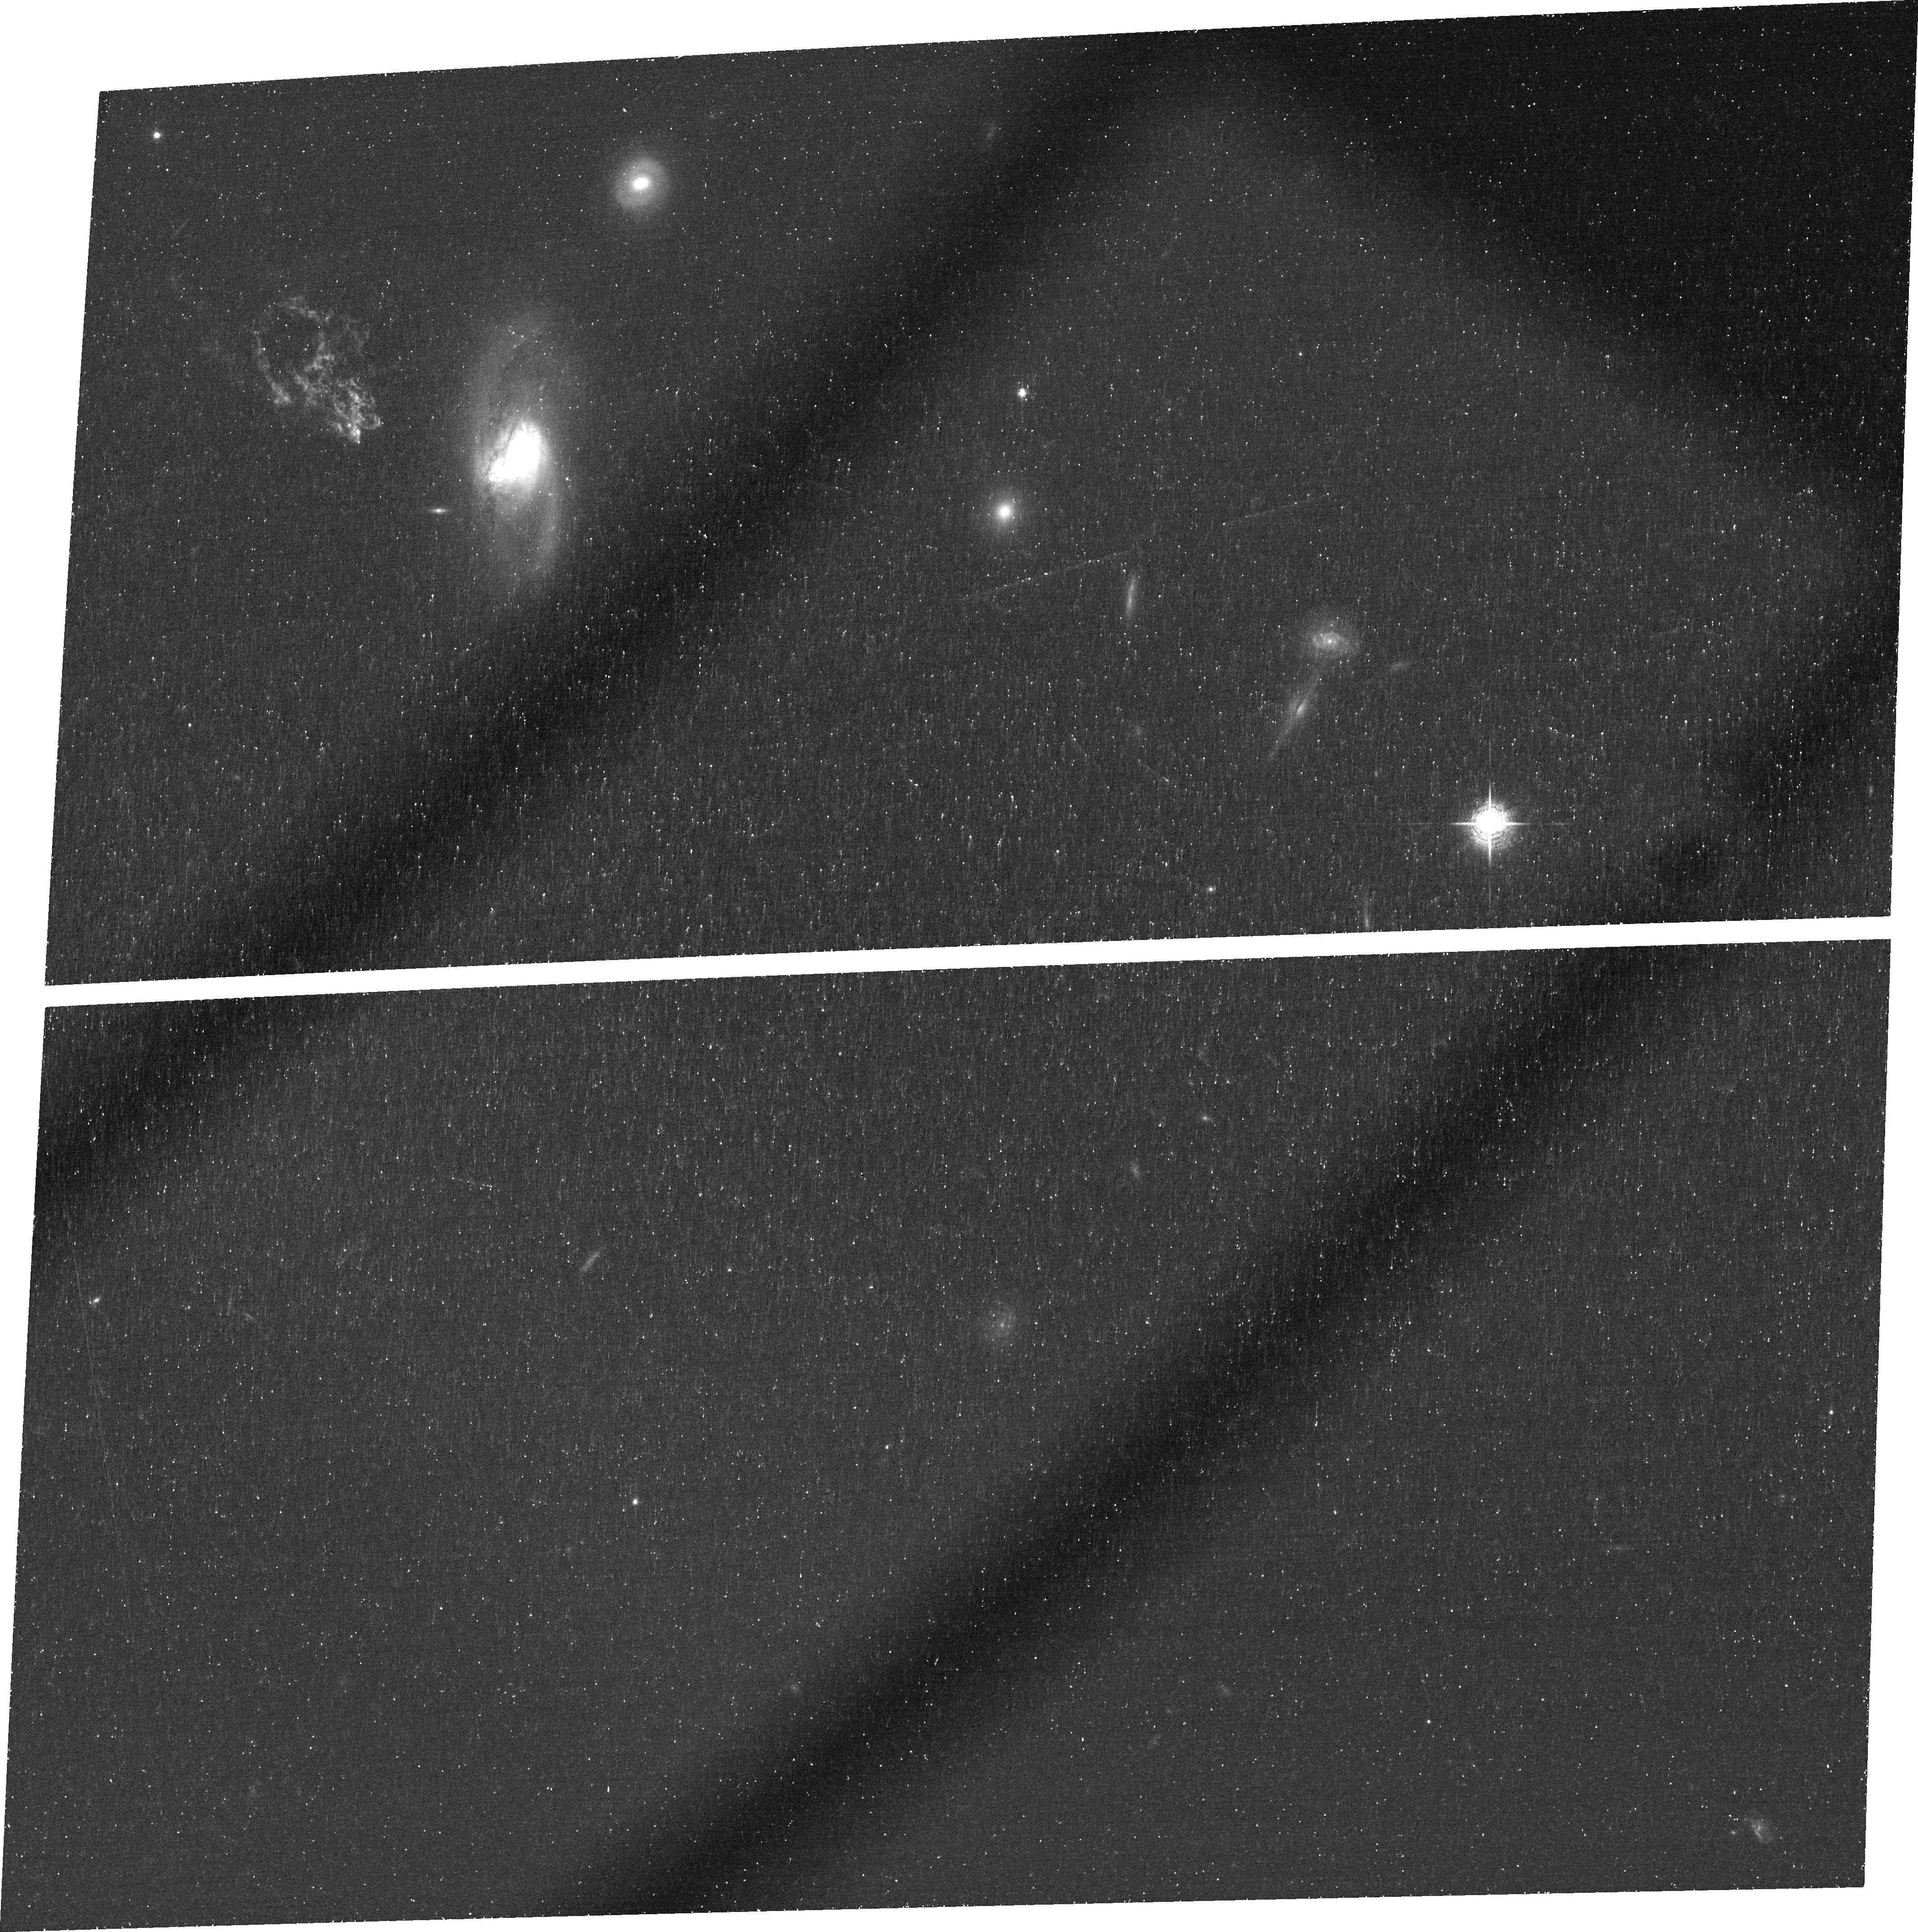
Target: SDSSJ094103.80+344334.2. Instrument: ACS/WFC. Filter: FR716N. Exposure: 46 min. Observation ID: jb5602020

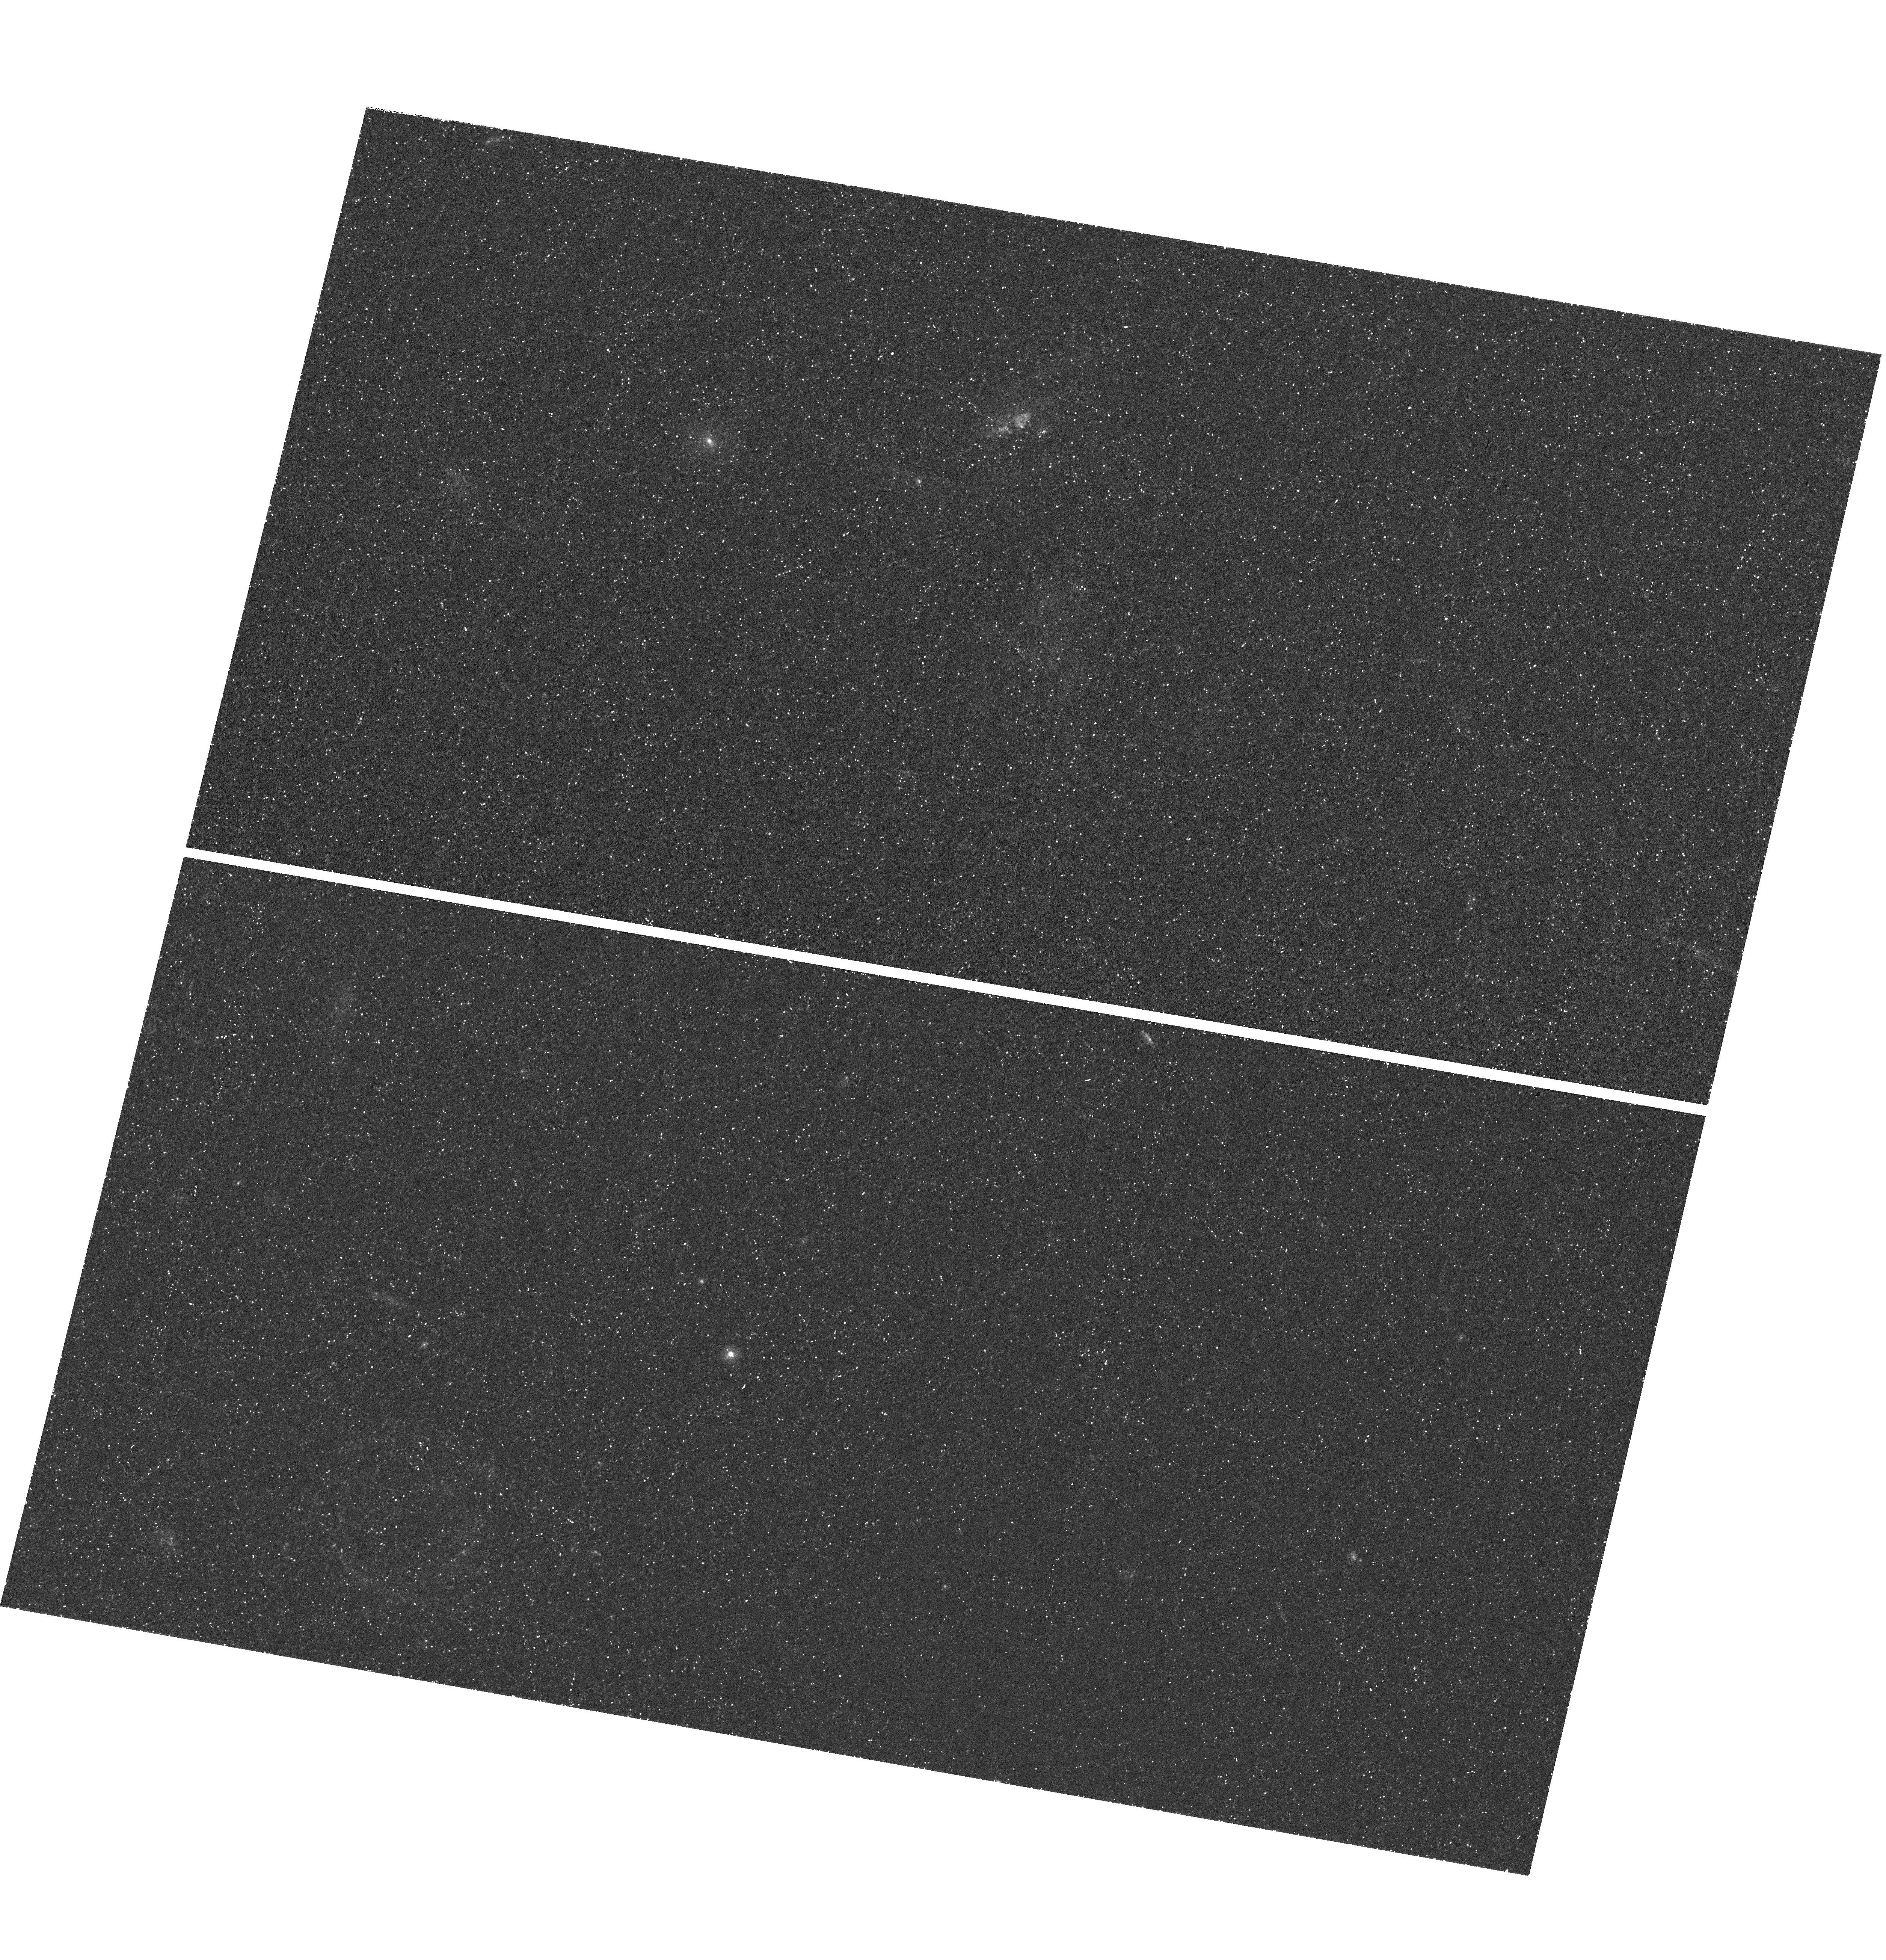
Target: SDSSJ094103.80+344334.2. Instrument: WFC3/UVIS. Filter: F225W. Exposure: 49 min. Observation ID: hst_11620_03_wfc3_uvis_f225w_ib5603

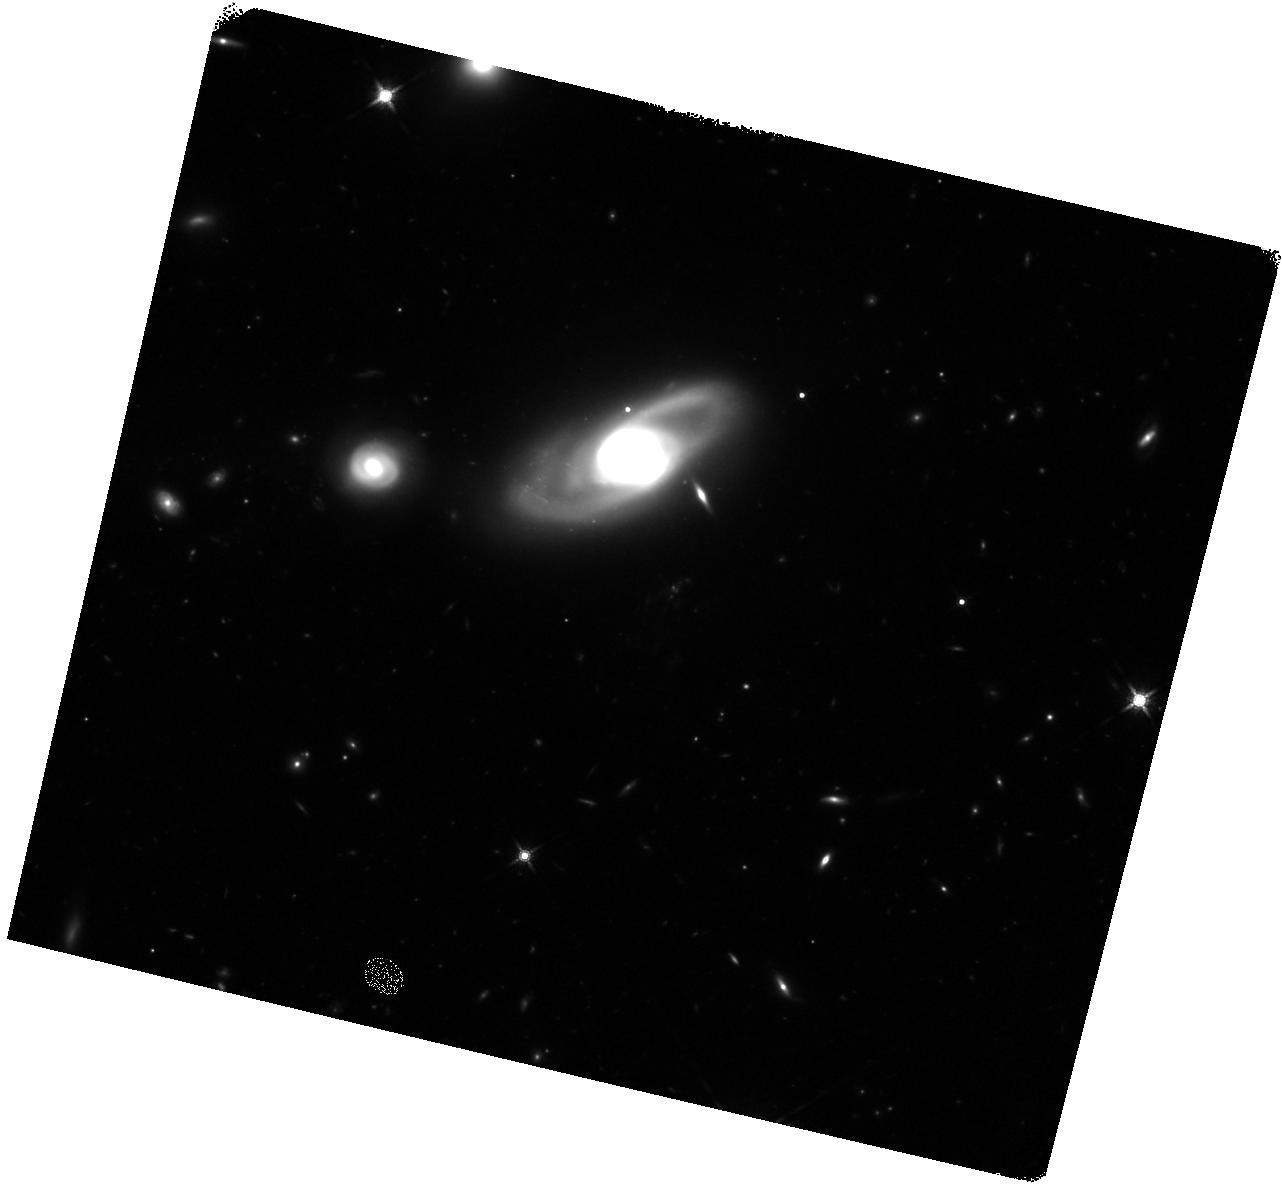
Target: SDSSJ094103.80+344334.2. Instrument: WFC3/IR. Filter: F160W. Exposure: 45 min. Observation ID: hst_11620_03_wfc3_ir_f160w_ib5603

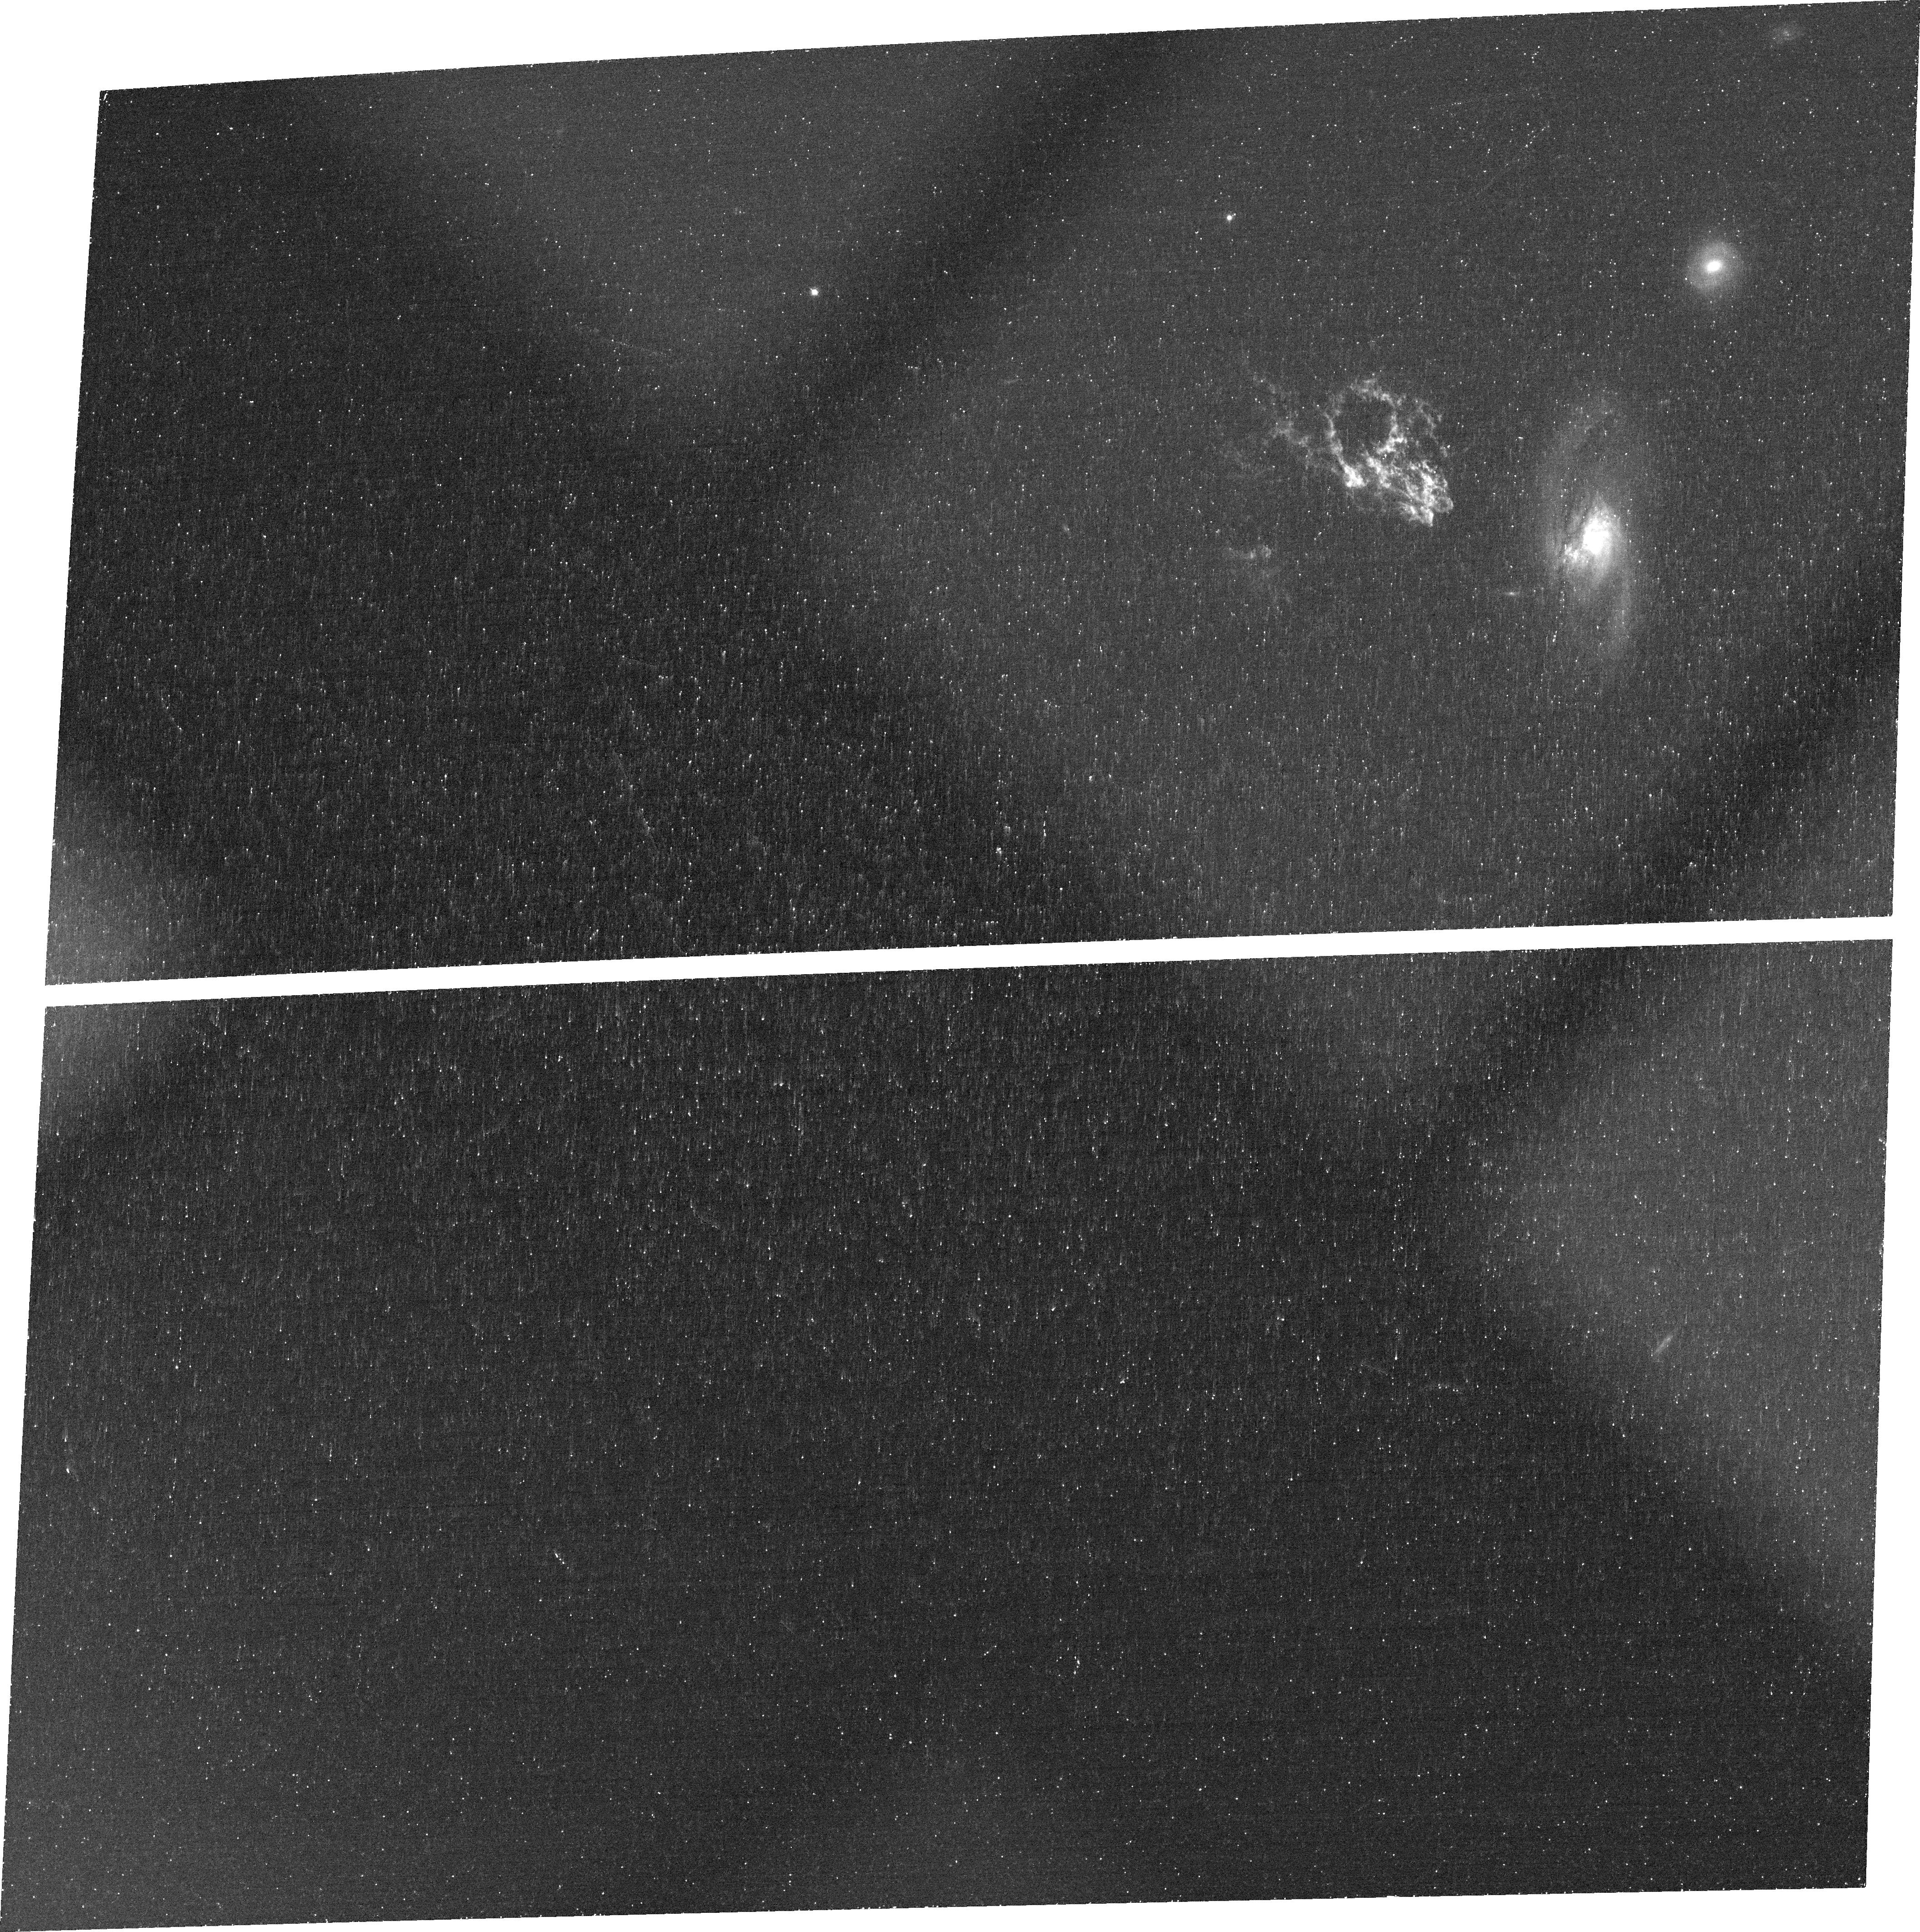
Target: SDSSJ094103.80+344334.2. Instrument: ACS/WFC. Filter: FR505N. Exposure: 43 min. Observation ID: jb5602010

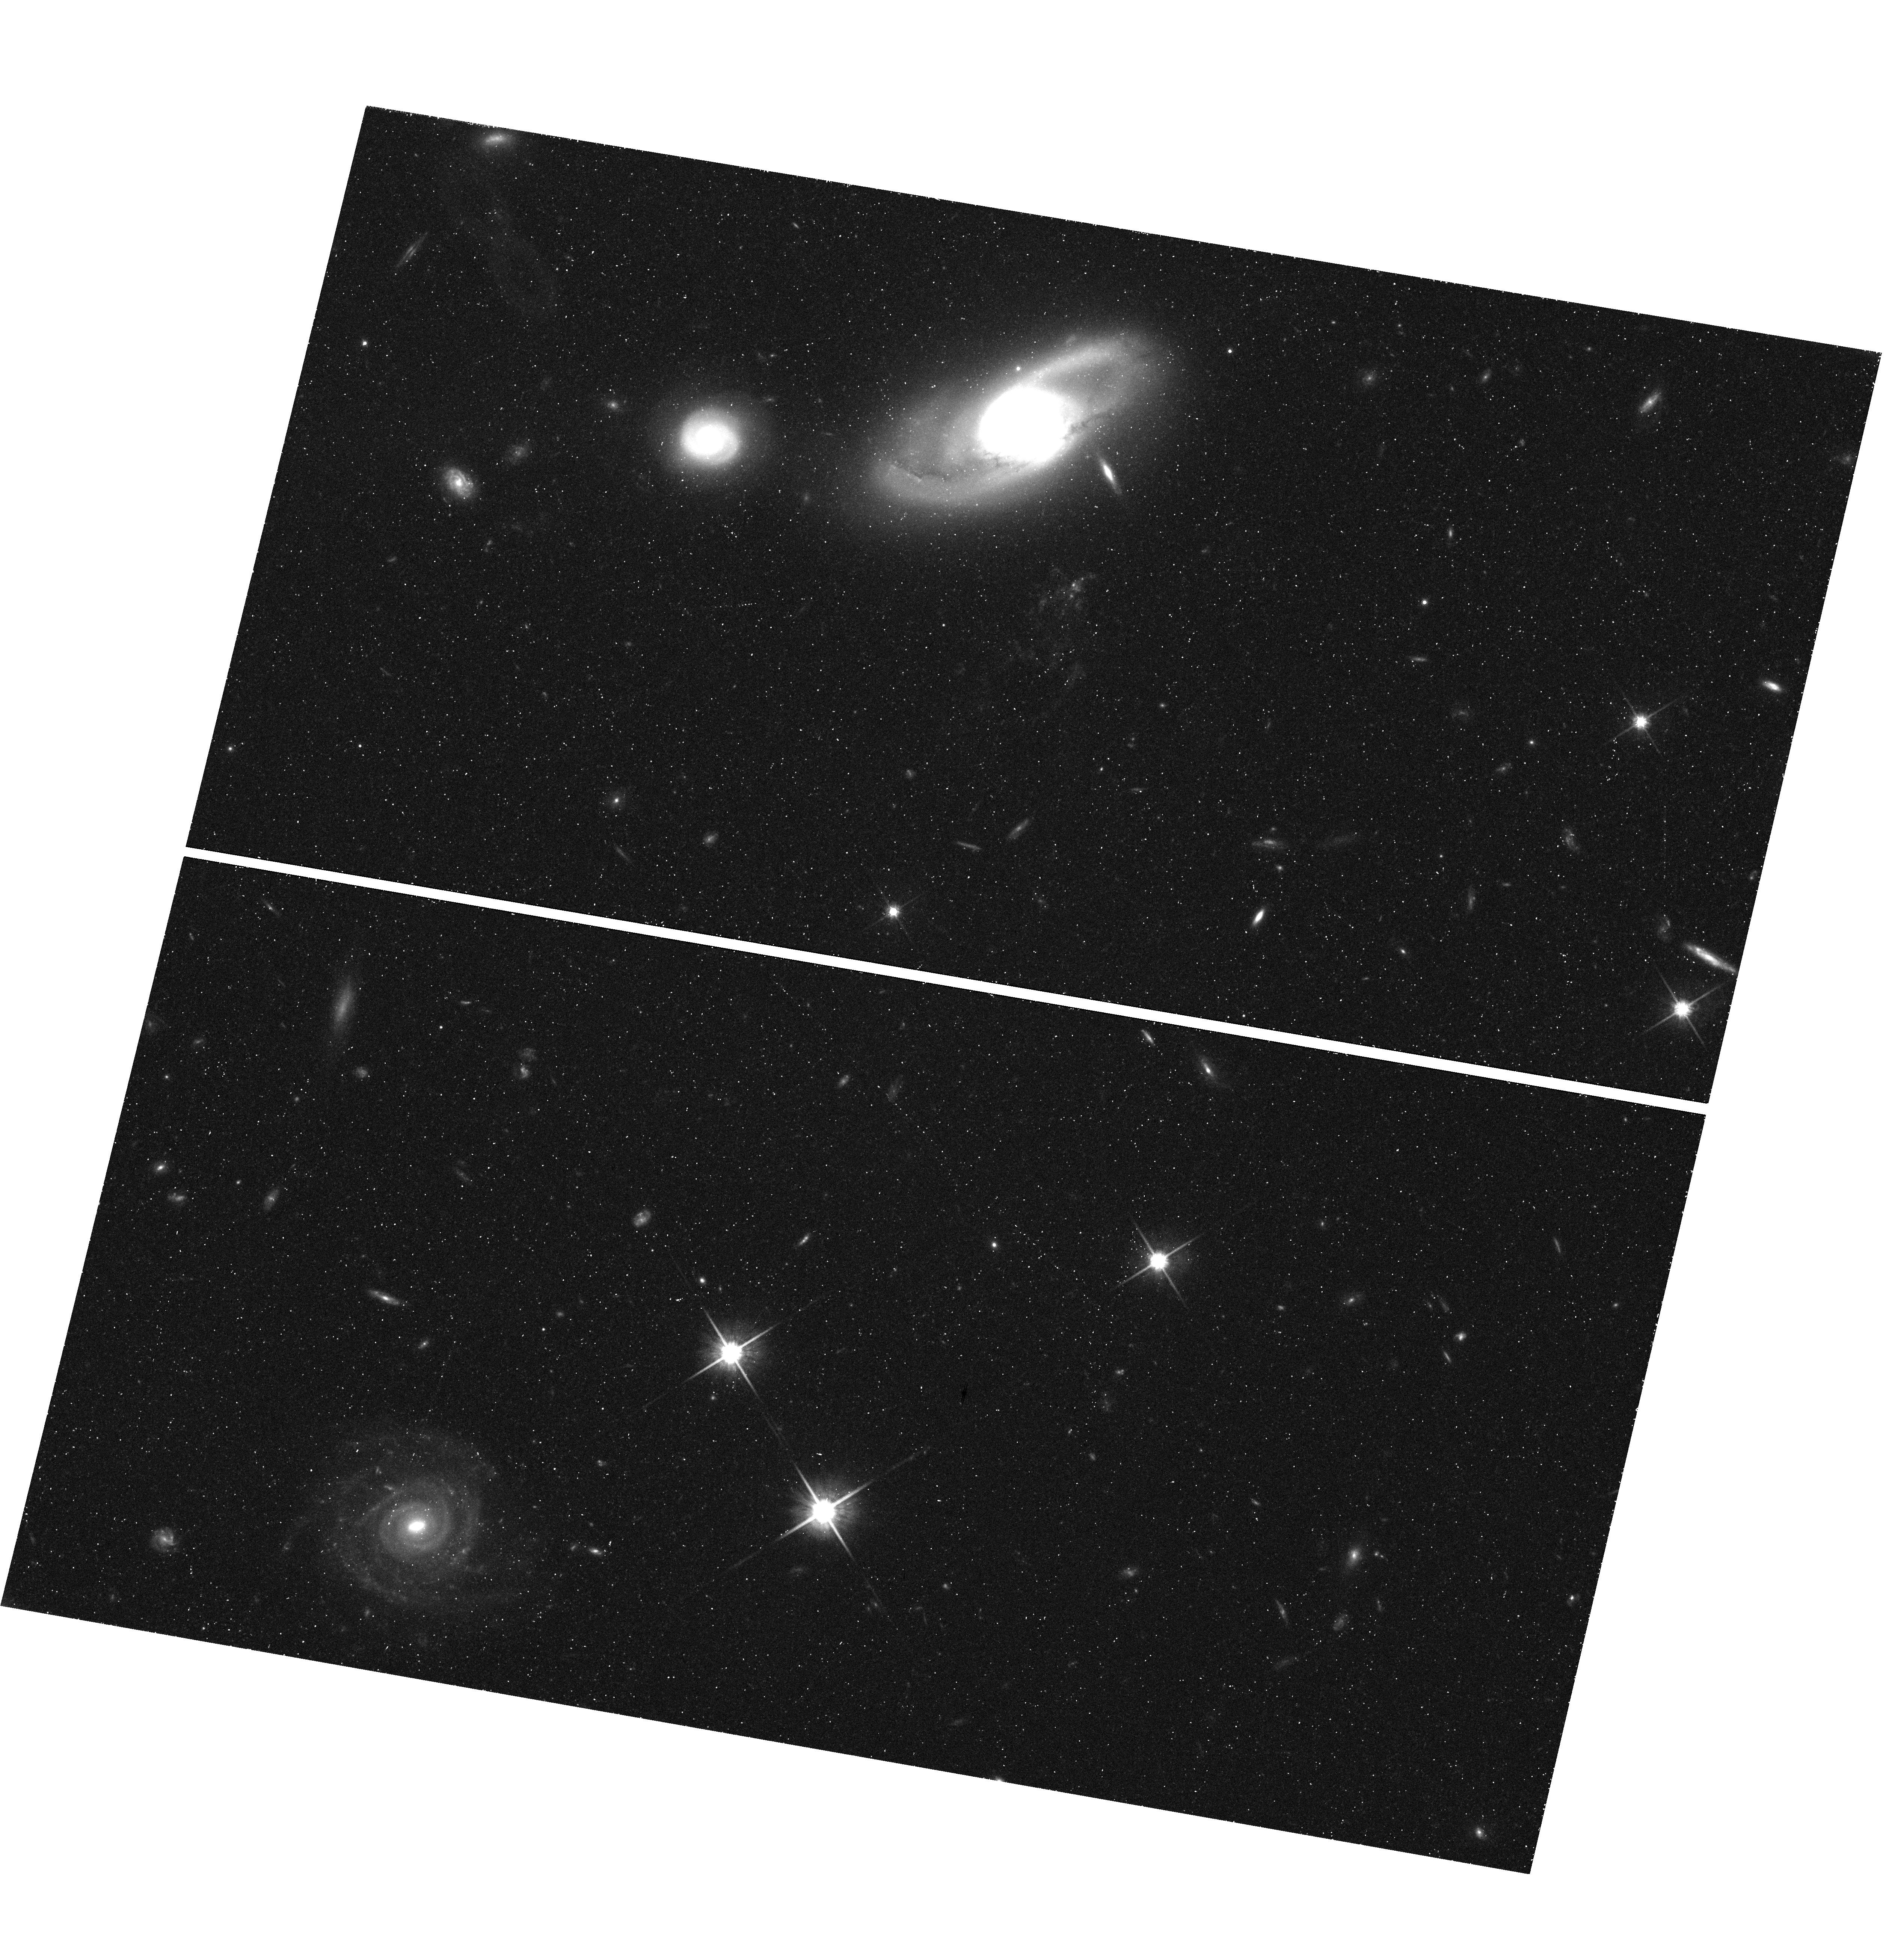
Target: SDSSJ094103.80+344334.2. Instrument: WFC3/UVIS. Filter: F814W. Exposure: 49 min. Observation ID: hst_11620_03_wfc3_uvis_f814w_ib5603

A Quasar Light Echo in the Local Universe? (PI: Keel, William Clifford)

The time history and duty cycle of individual AGN is an important part of their evolution and the growth history of massive black holes, but almost unconstrained on scales between galaxy-interaction timescales (hundreds of Myr) and the scales of years probed by variability measurements. We propose a detailed study of an object which seems to be a large-scale light echo from a QSO-level episode in a nearby galaxy. The Galaxy Zoo morphological survey of SDSS objects has uncovered a peculiar emission-line structure whose spectrum matches the narrow-line region of AGN, despite lying at least 20 kpc from a galaxy whose activity is currently very weak. This is best explained if the nucleus has faded dramatically on time scales of several tens of thousands of years. We propose a suite of imaging and spectroscopic observations to probe its properties, and the time history of this episode of nuclear activity, measuring time scales hitherto unavailable.